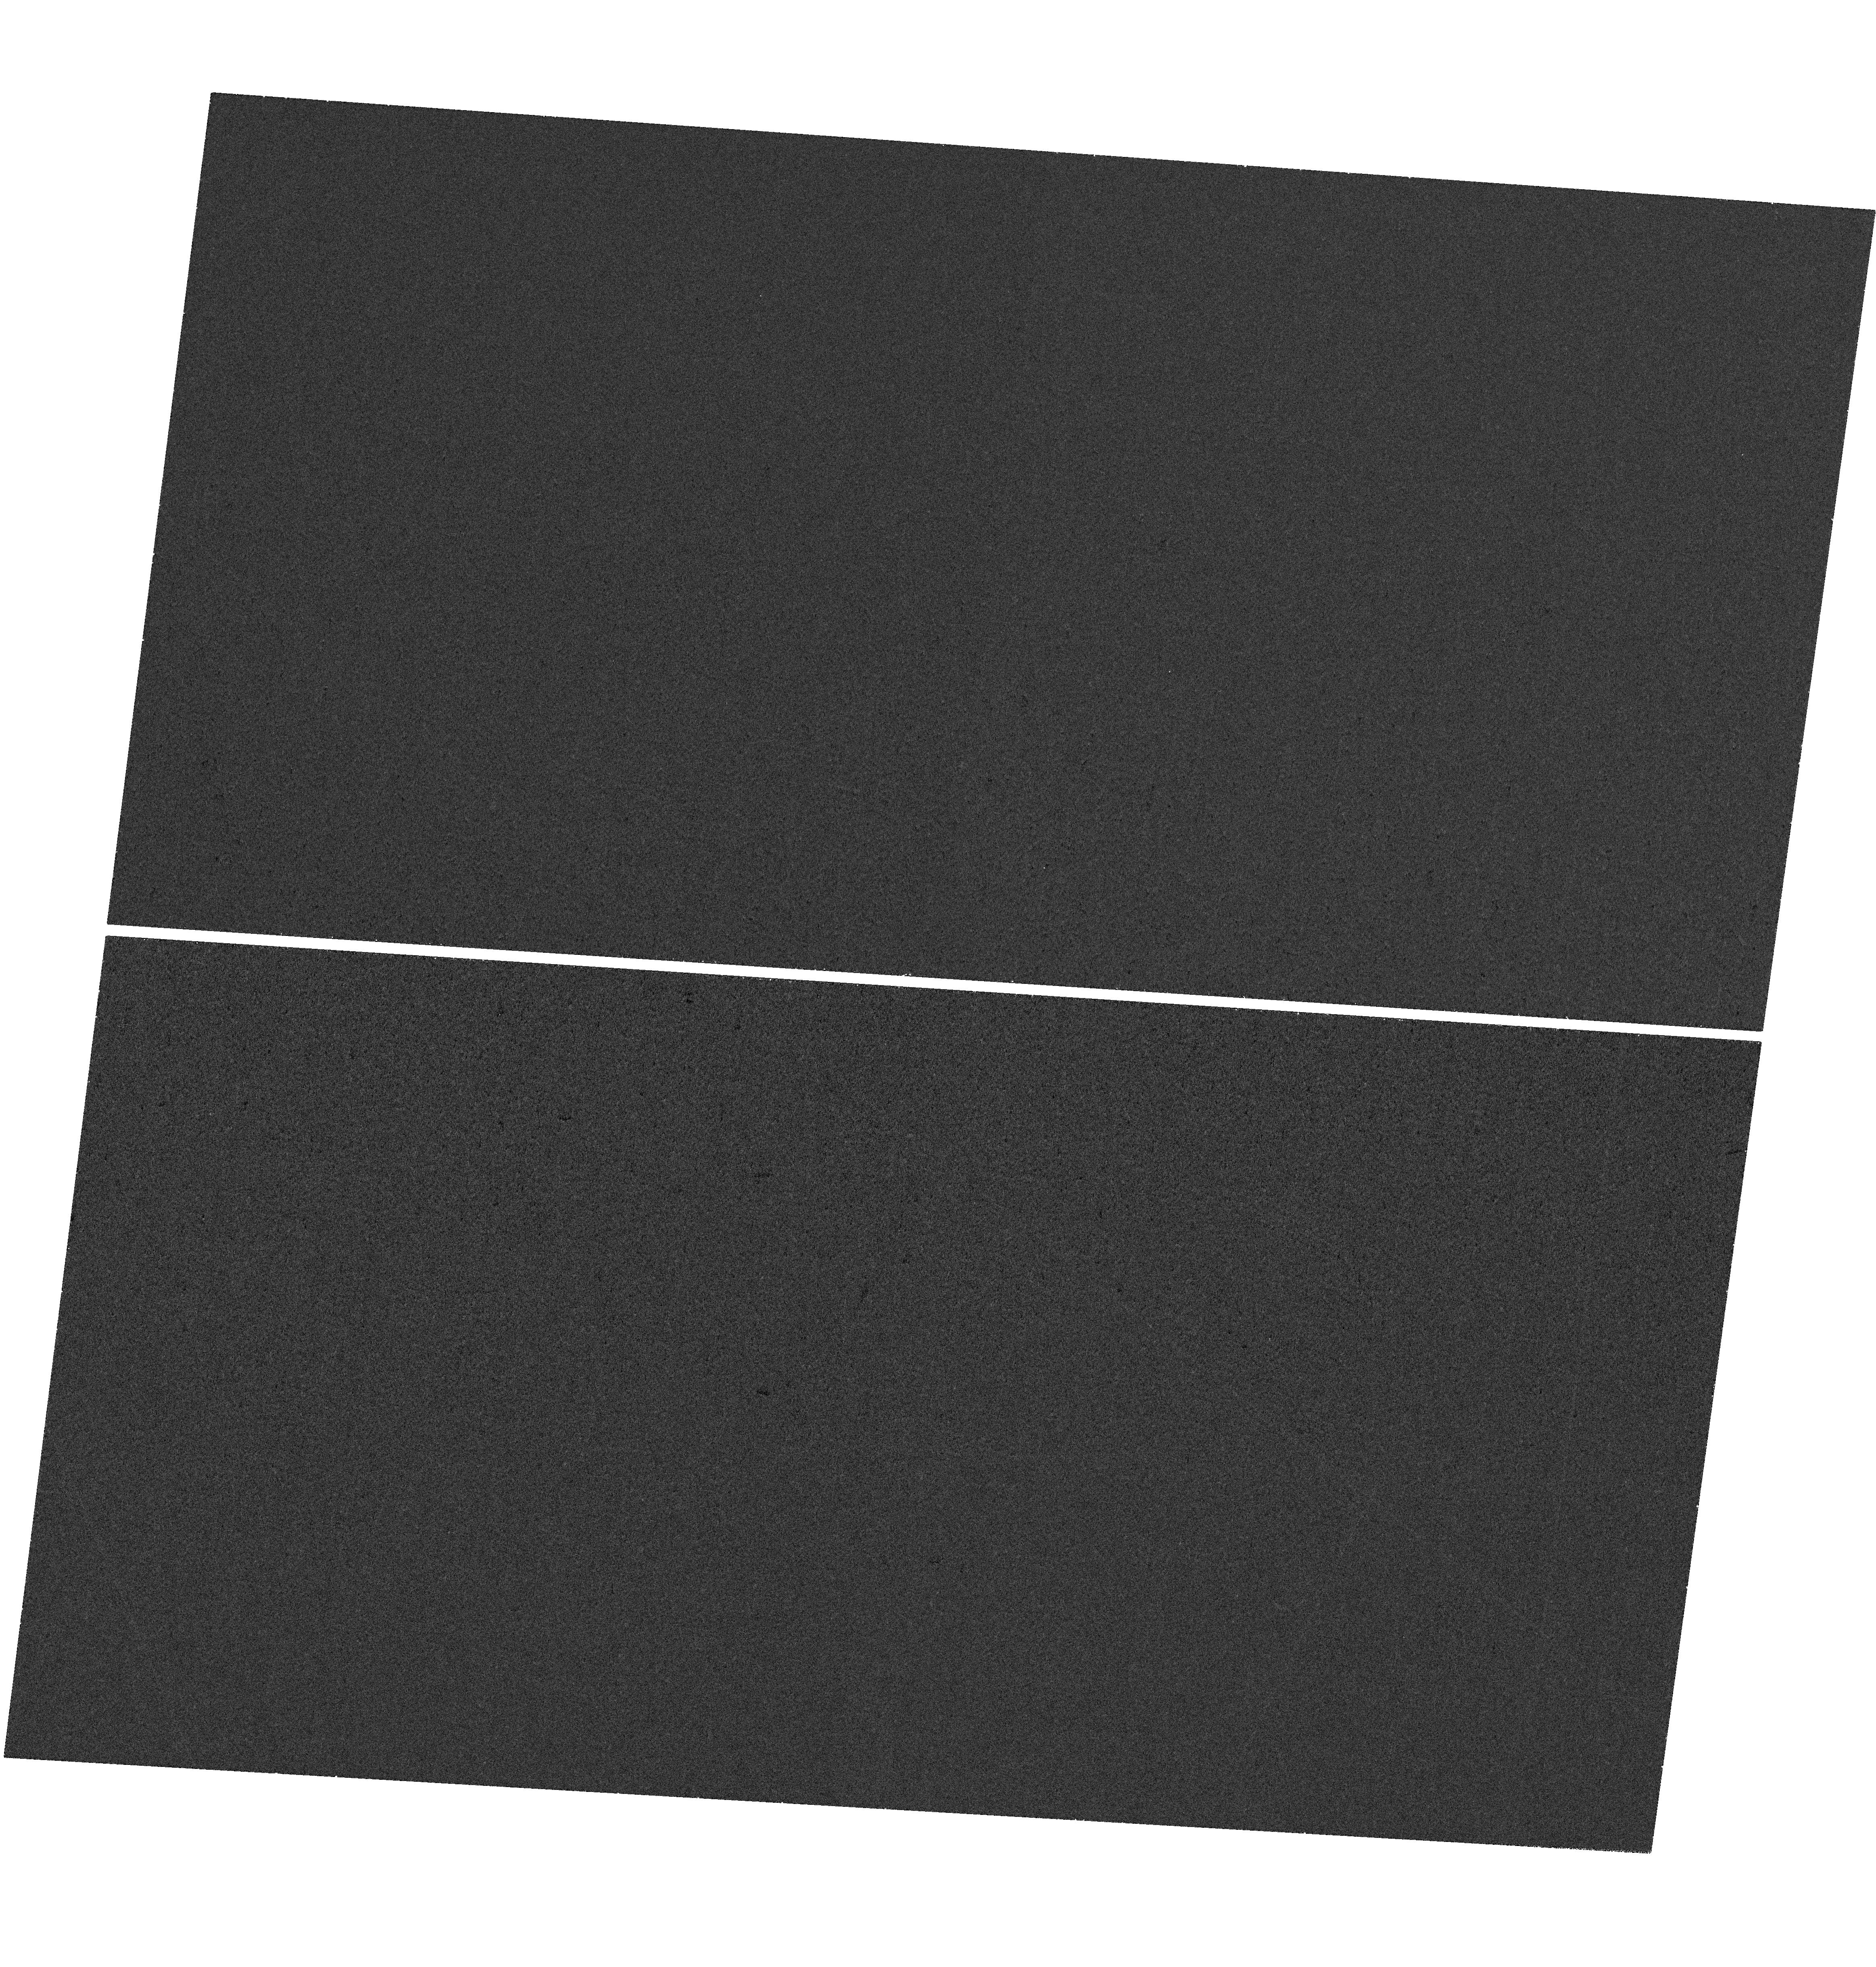
Target: RXJ1242-11. Instrument: WFC3/UVIS. Filter: F225W. Exposure: 36 min. Observation ID: hst_18081_02_wfc3_uvis_f225w_ifo002

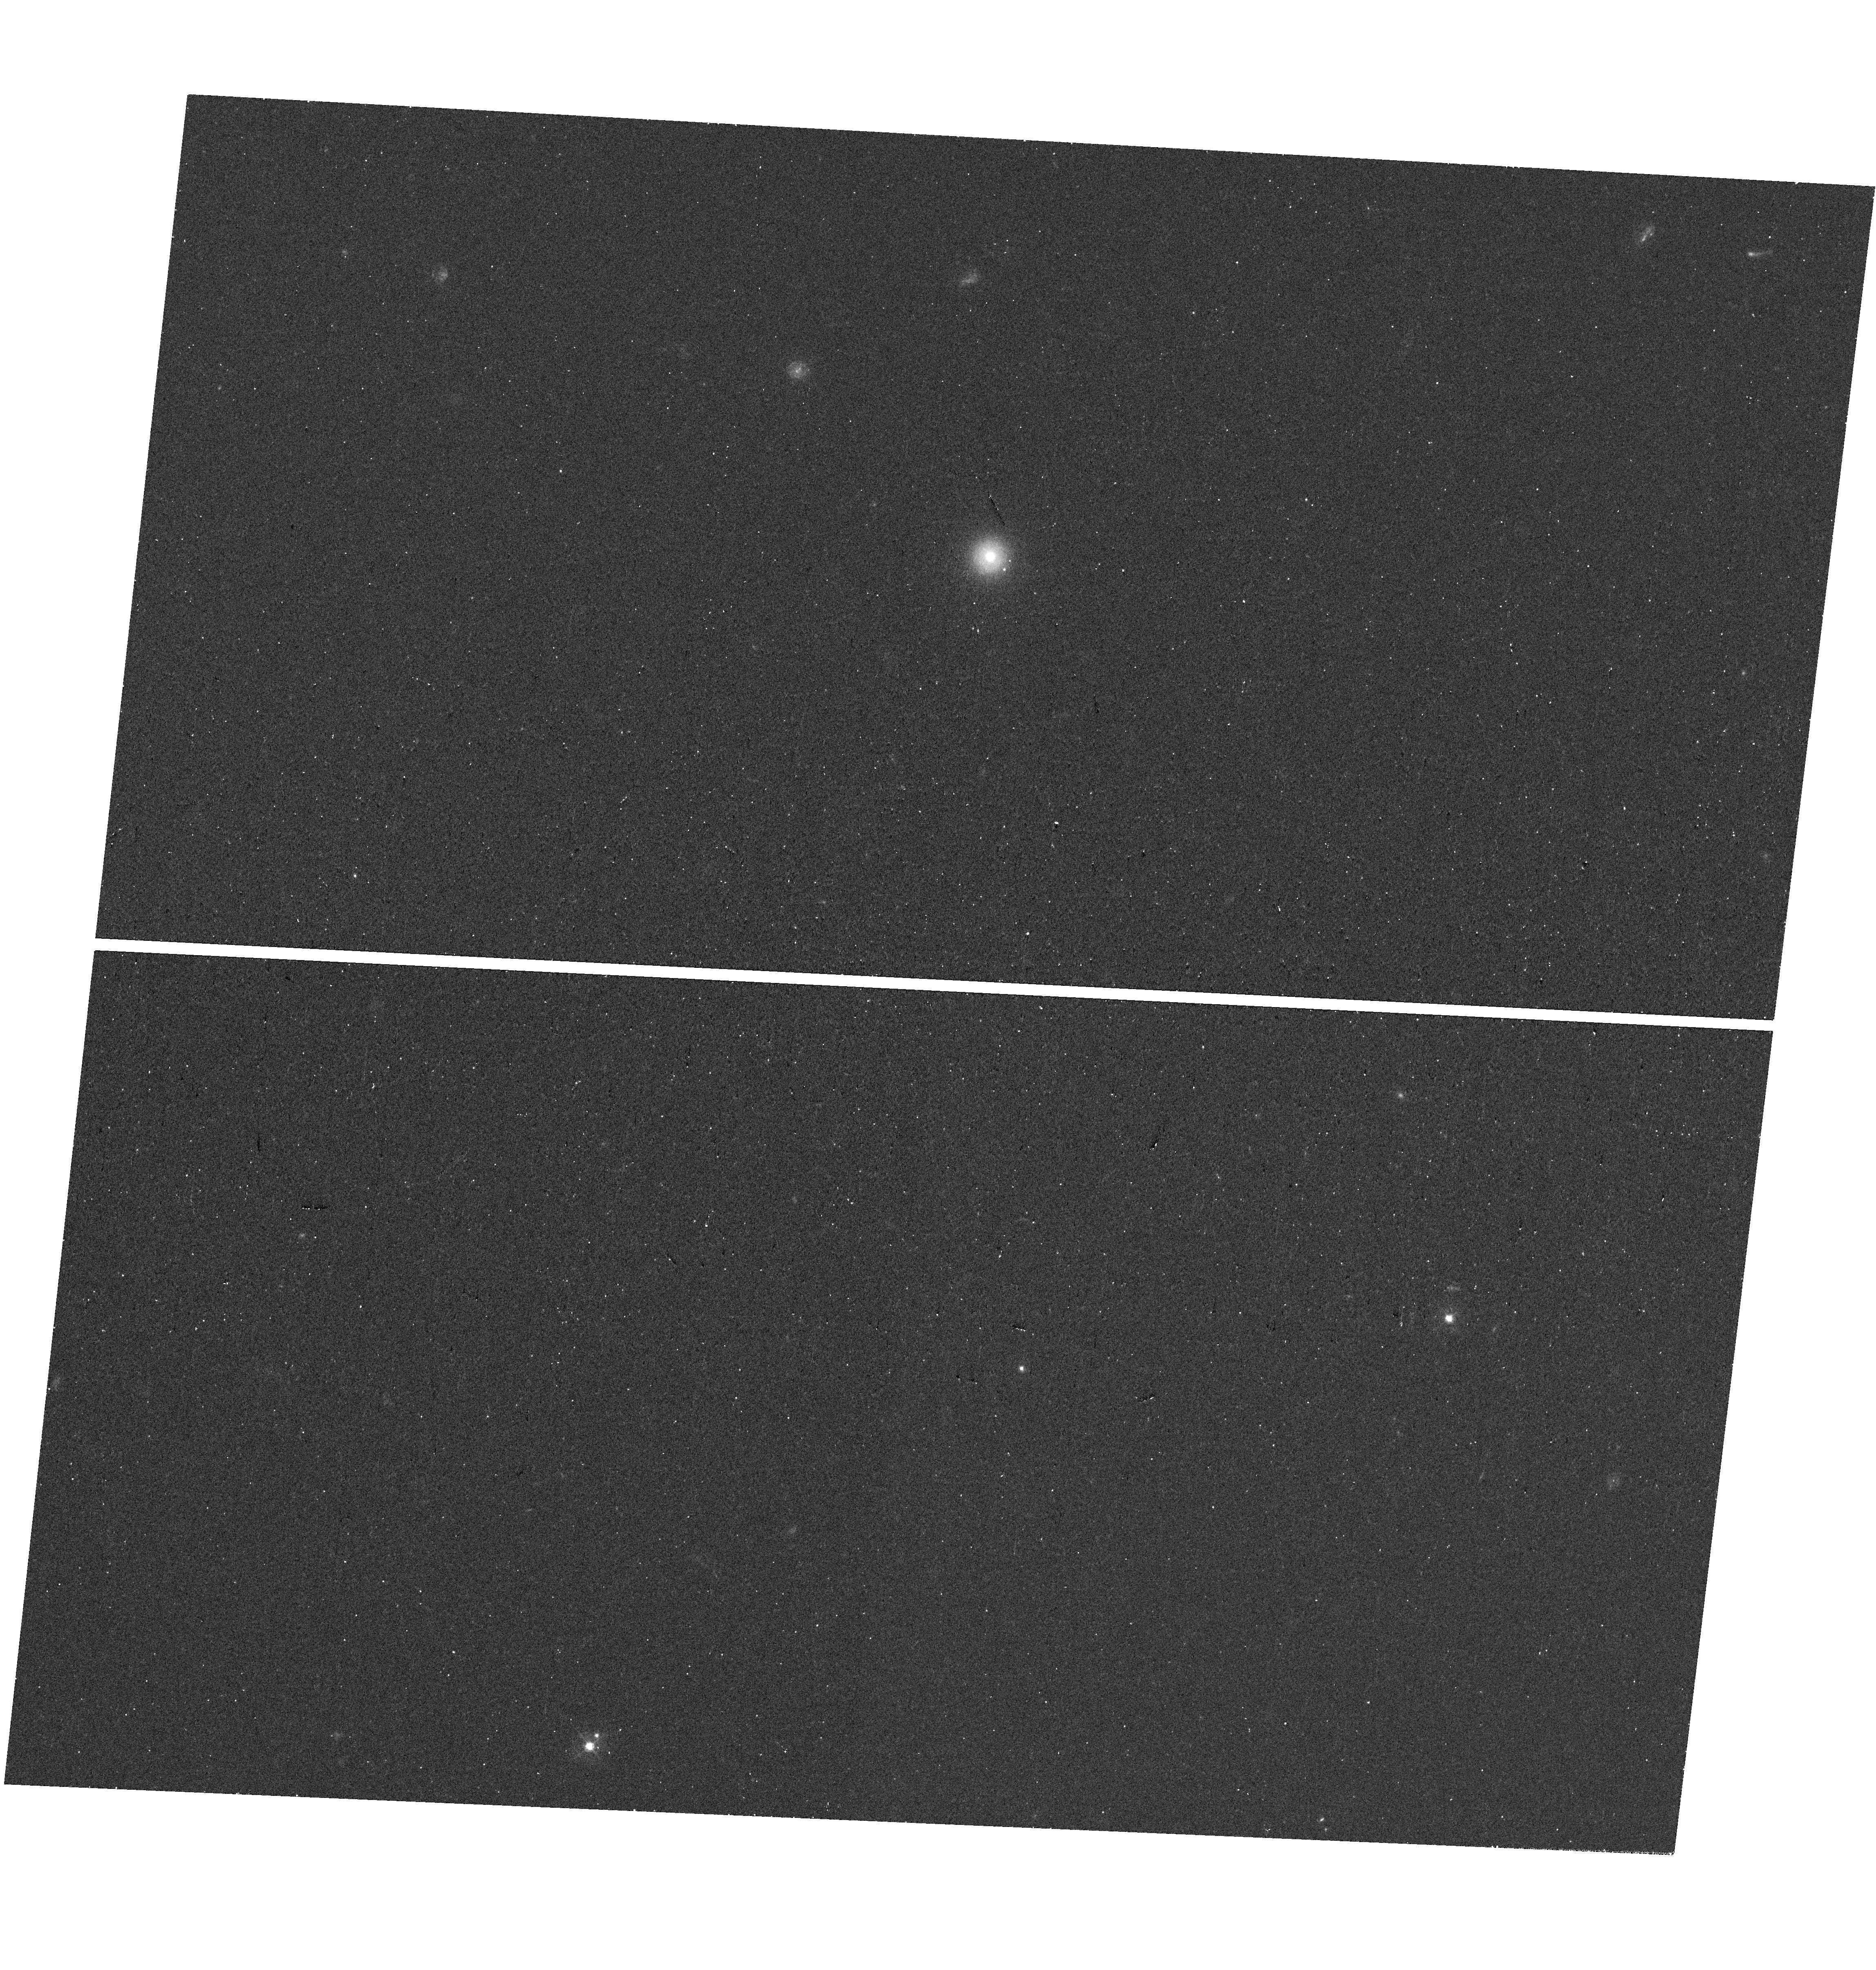
Target: RBS1032. Instrument: WFC3/UVIS. Filter: F438W. Exposure: 18 min. Observation ID: hst_18081_06_wfc3_uvis_f438w_ifo006

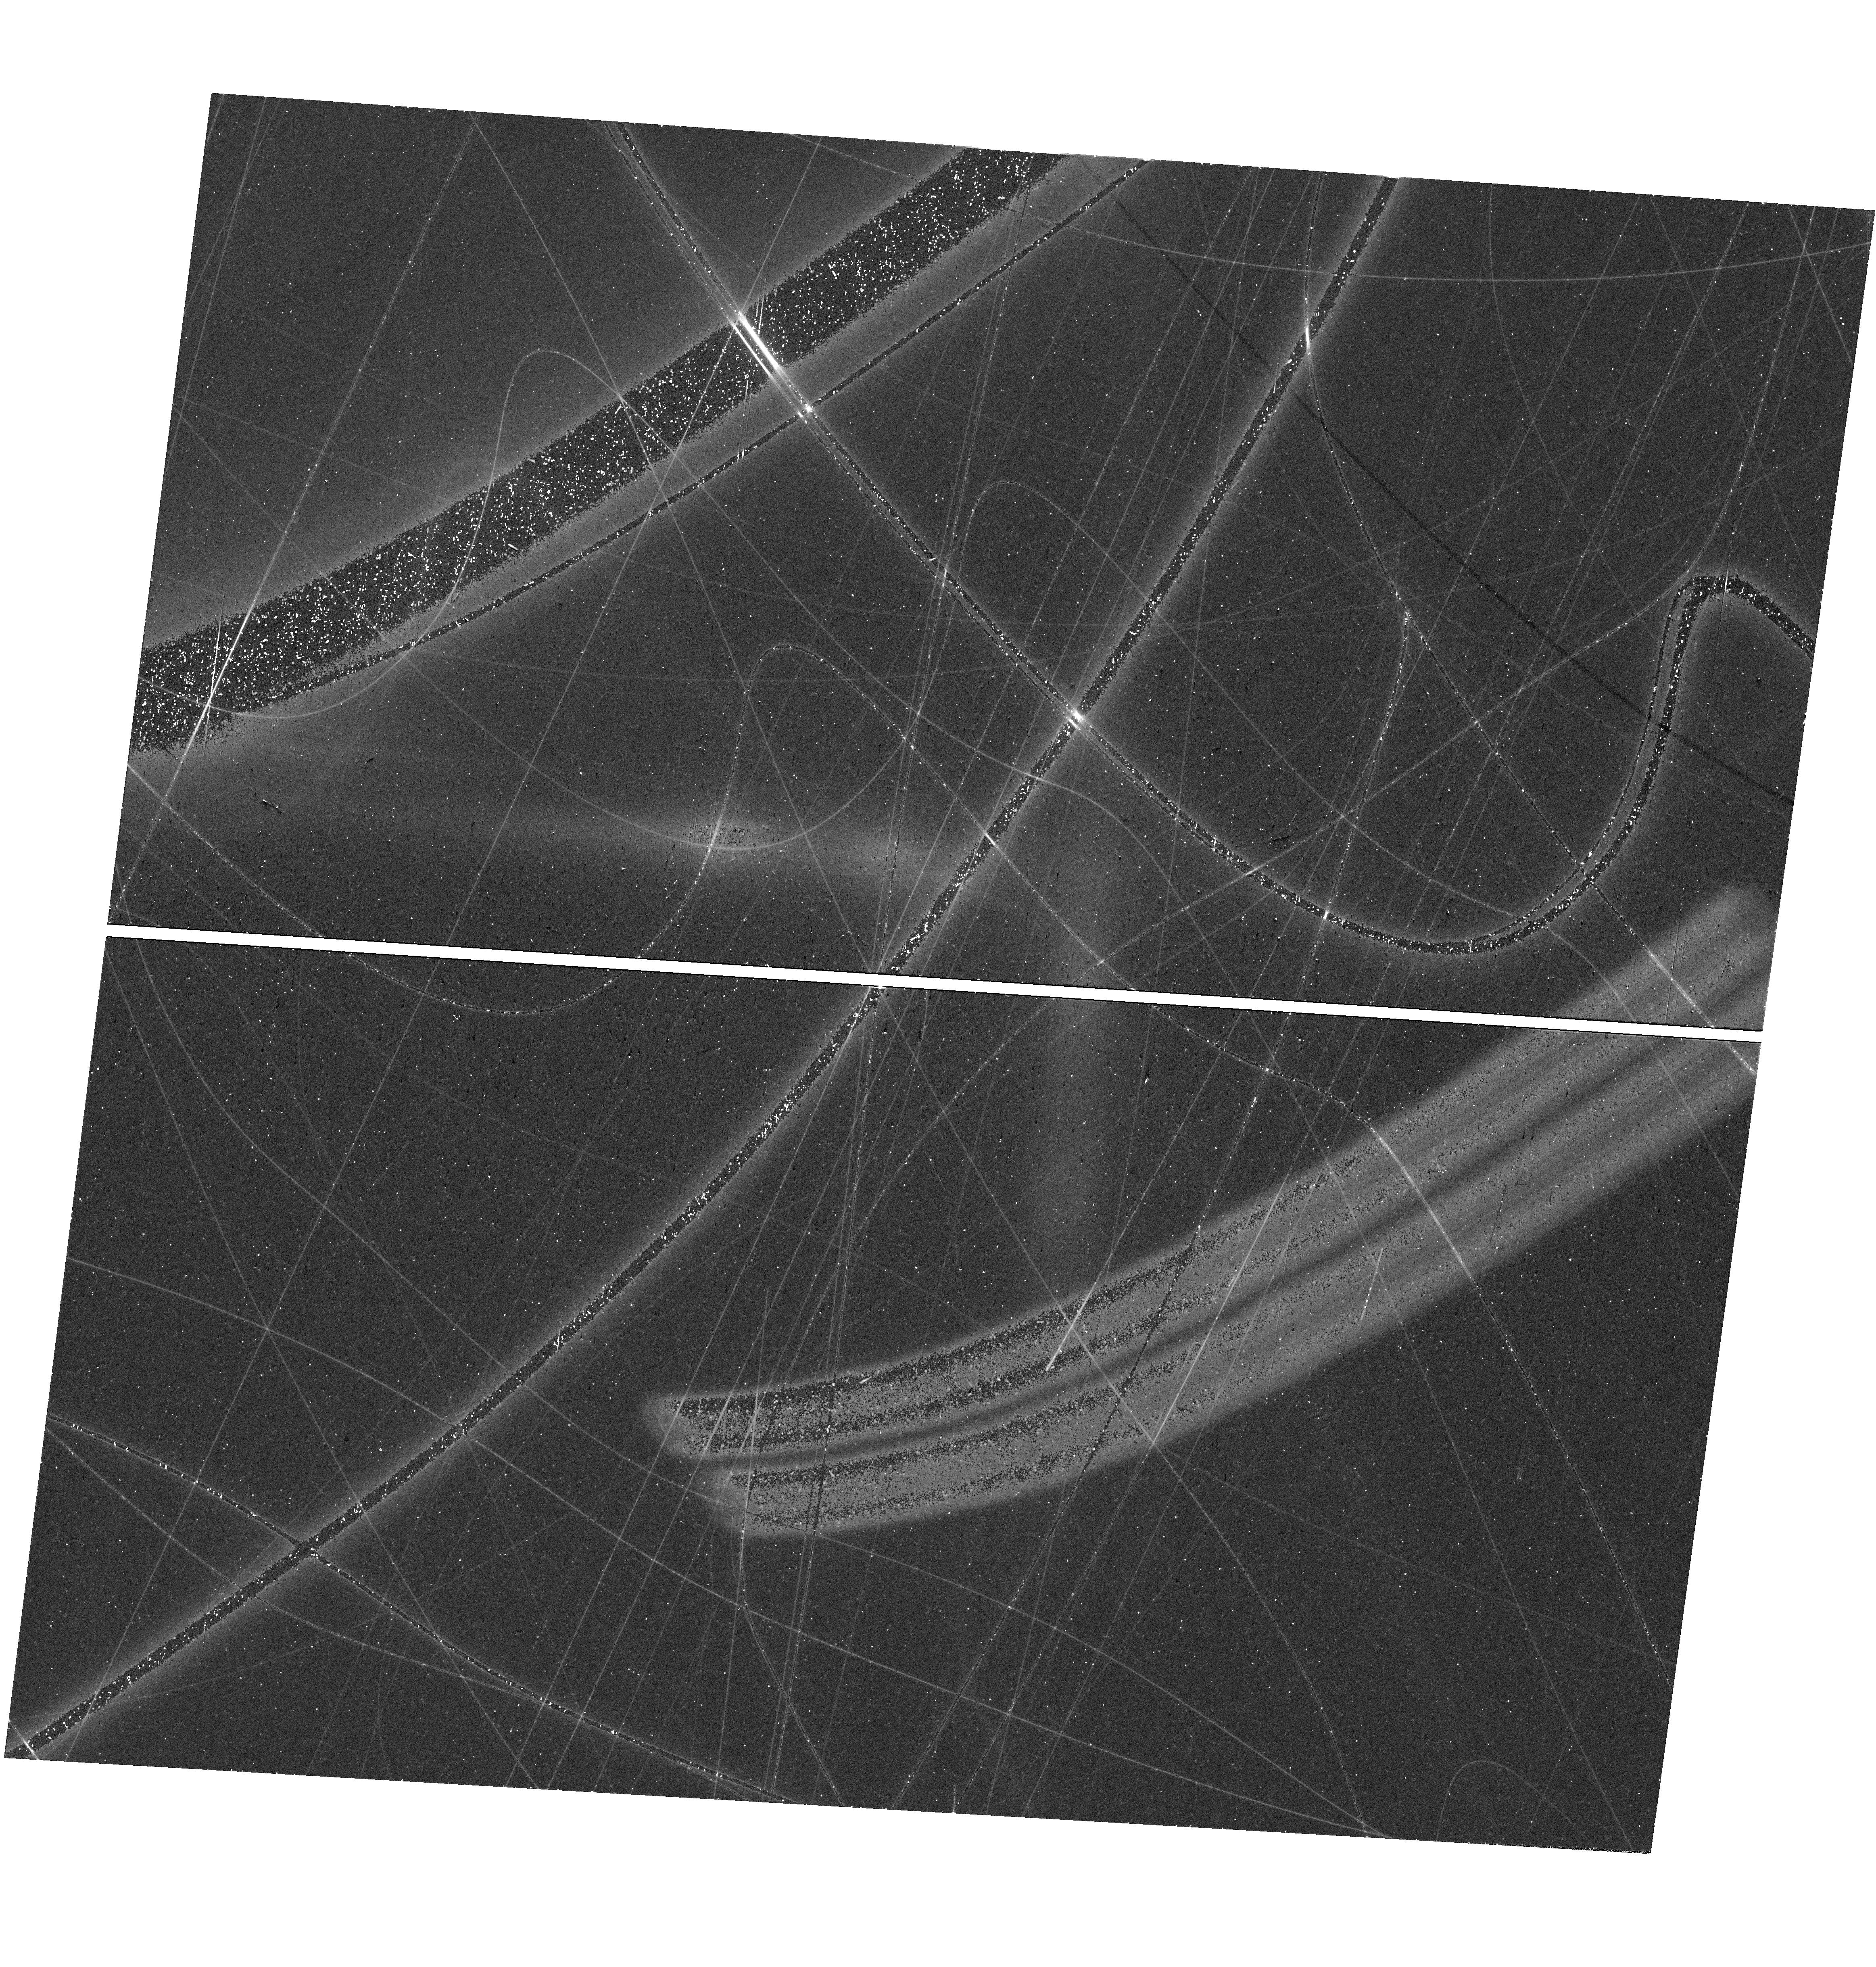
Target: RXJ1242-11. Instrument: WFC3/UVIS. Filter: F625W. Exposure: 18 min. Observation ID: hst_18081_02_wfc3_uvis_f625w_ifo002

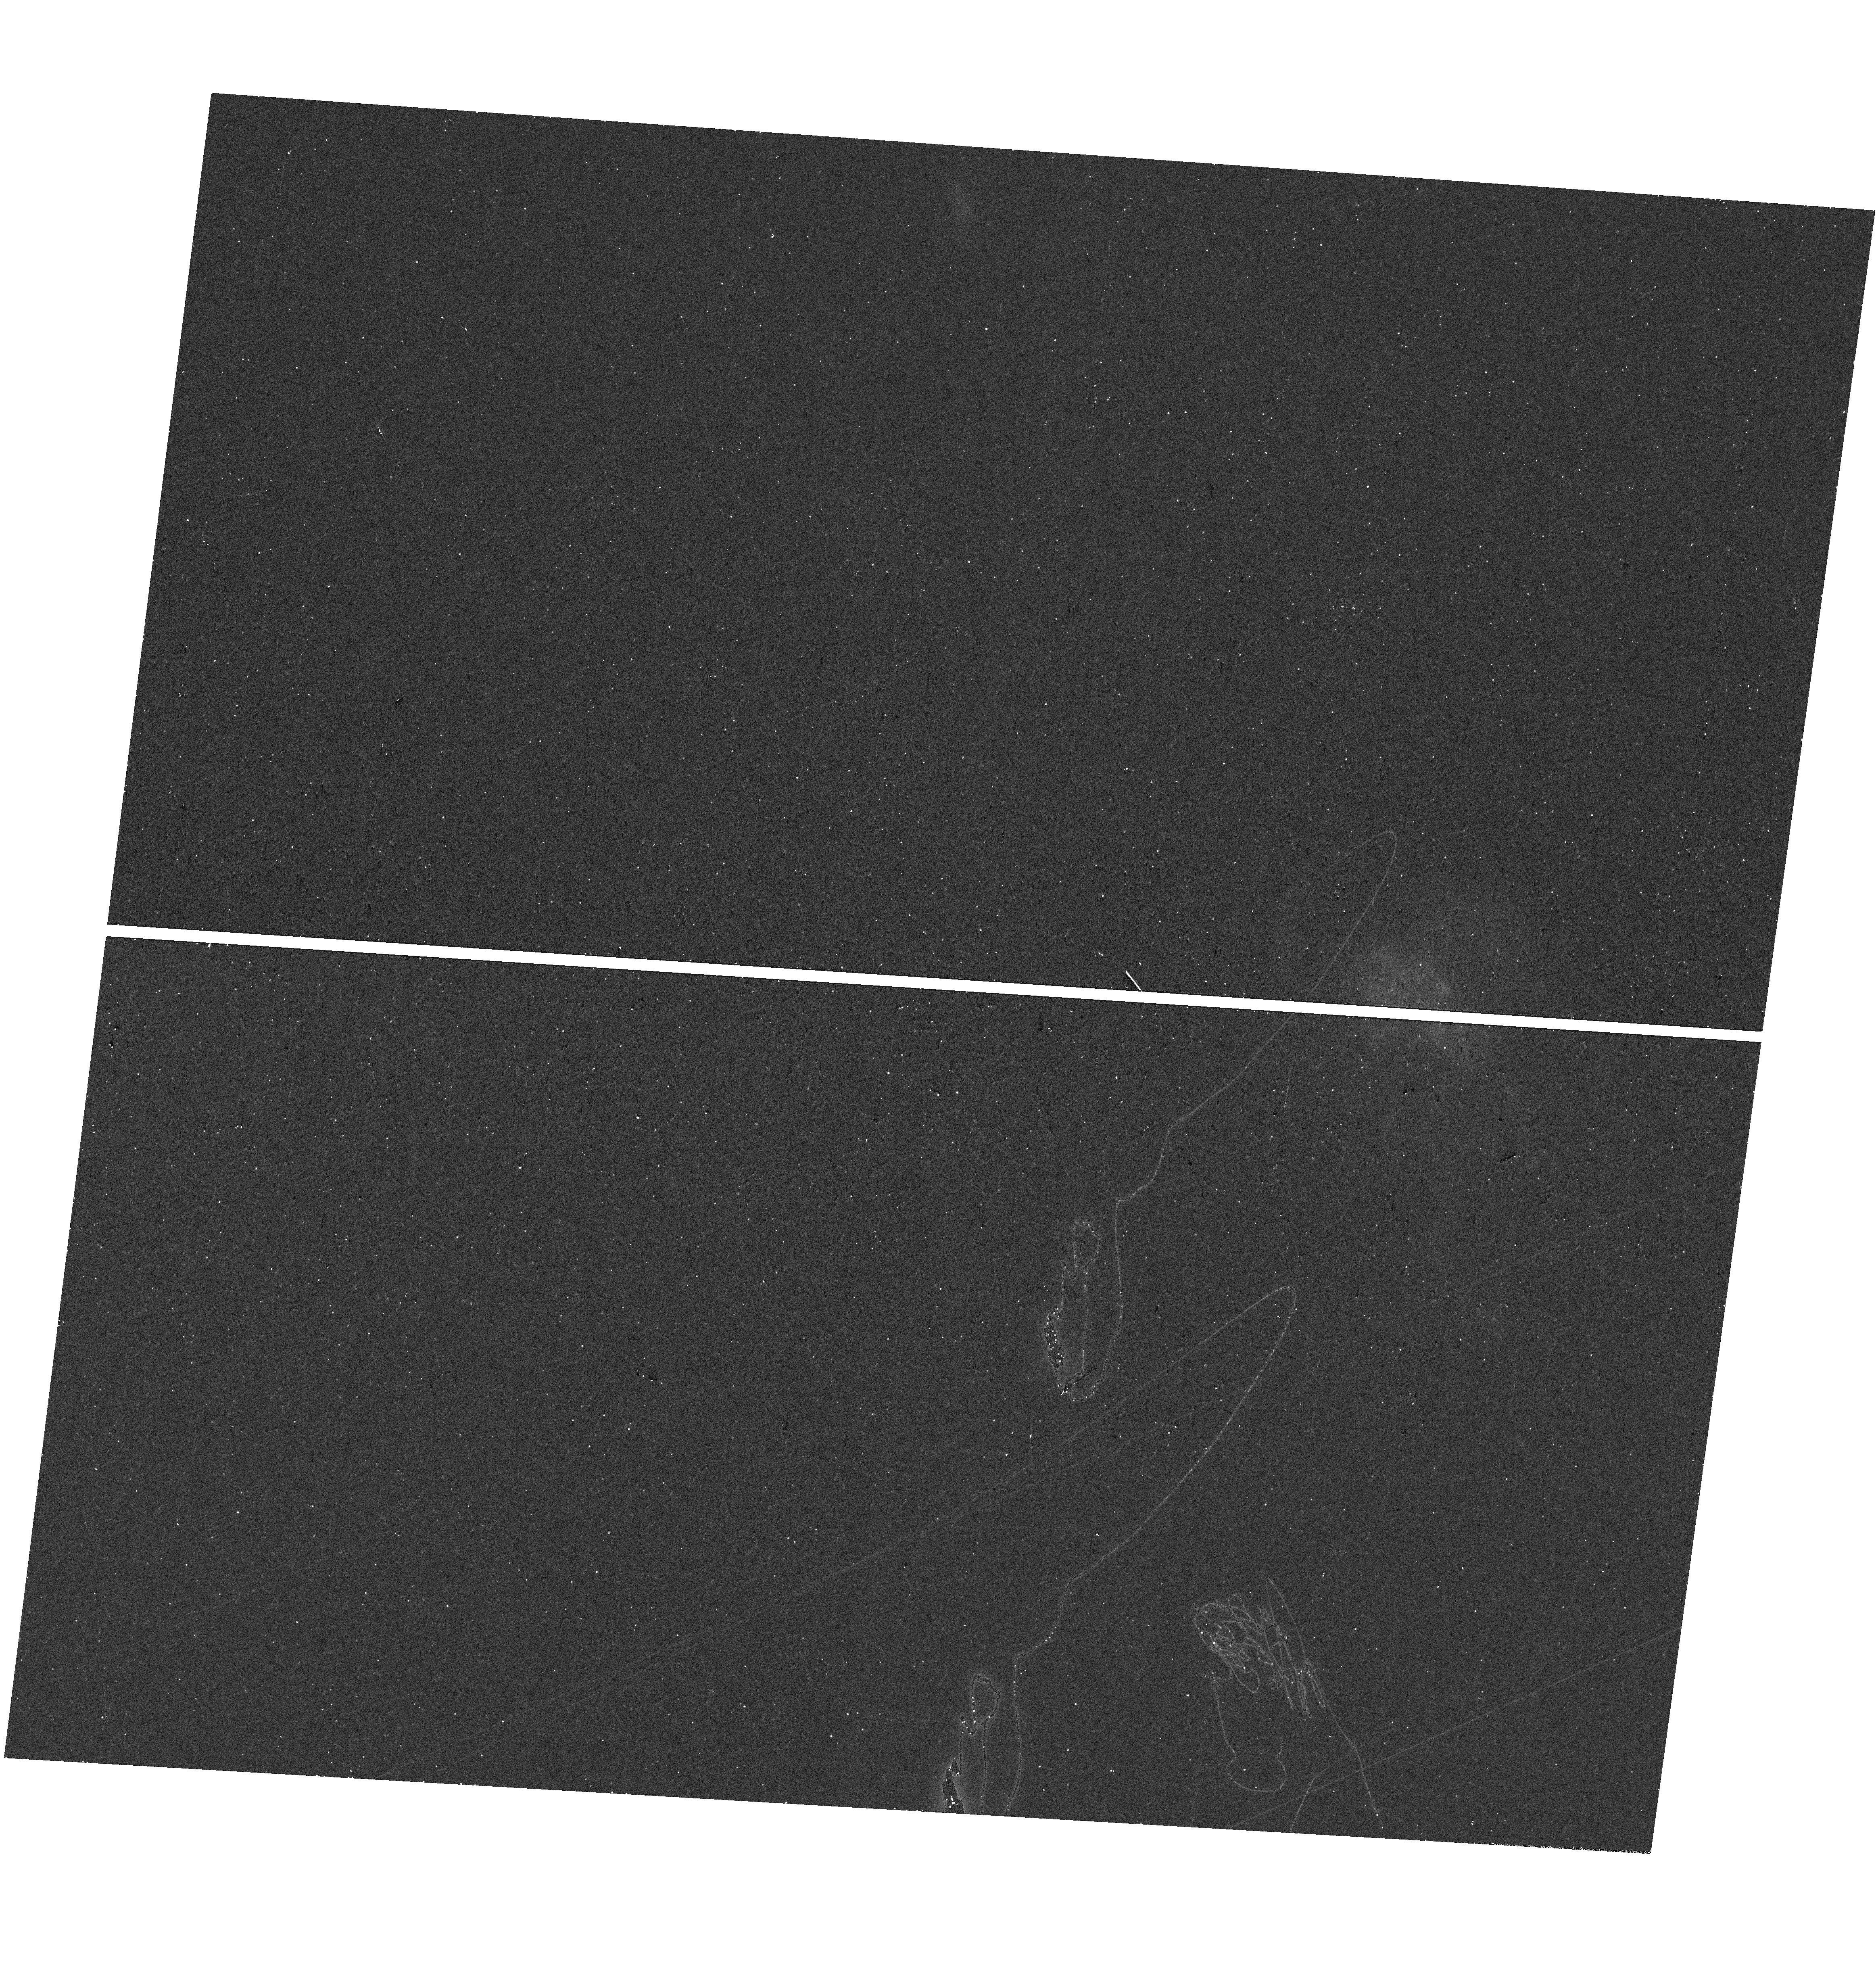
Target: RXJ1242-11. Instrument: WFC3/UVIS. Filter: F438W. Exposure: 18 min. Observation ID: hst_18081_02_wfc3_uvis_f438w_ifo002

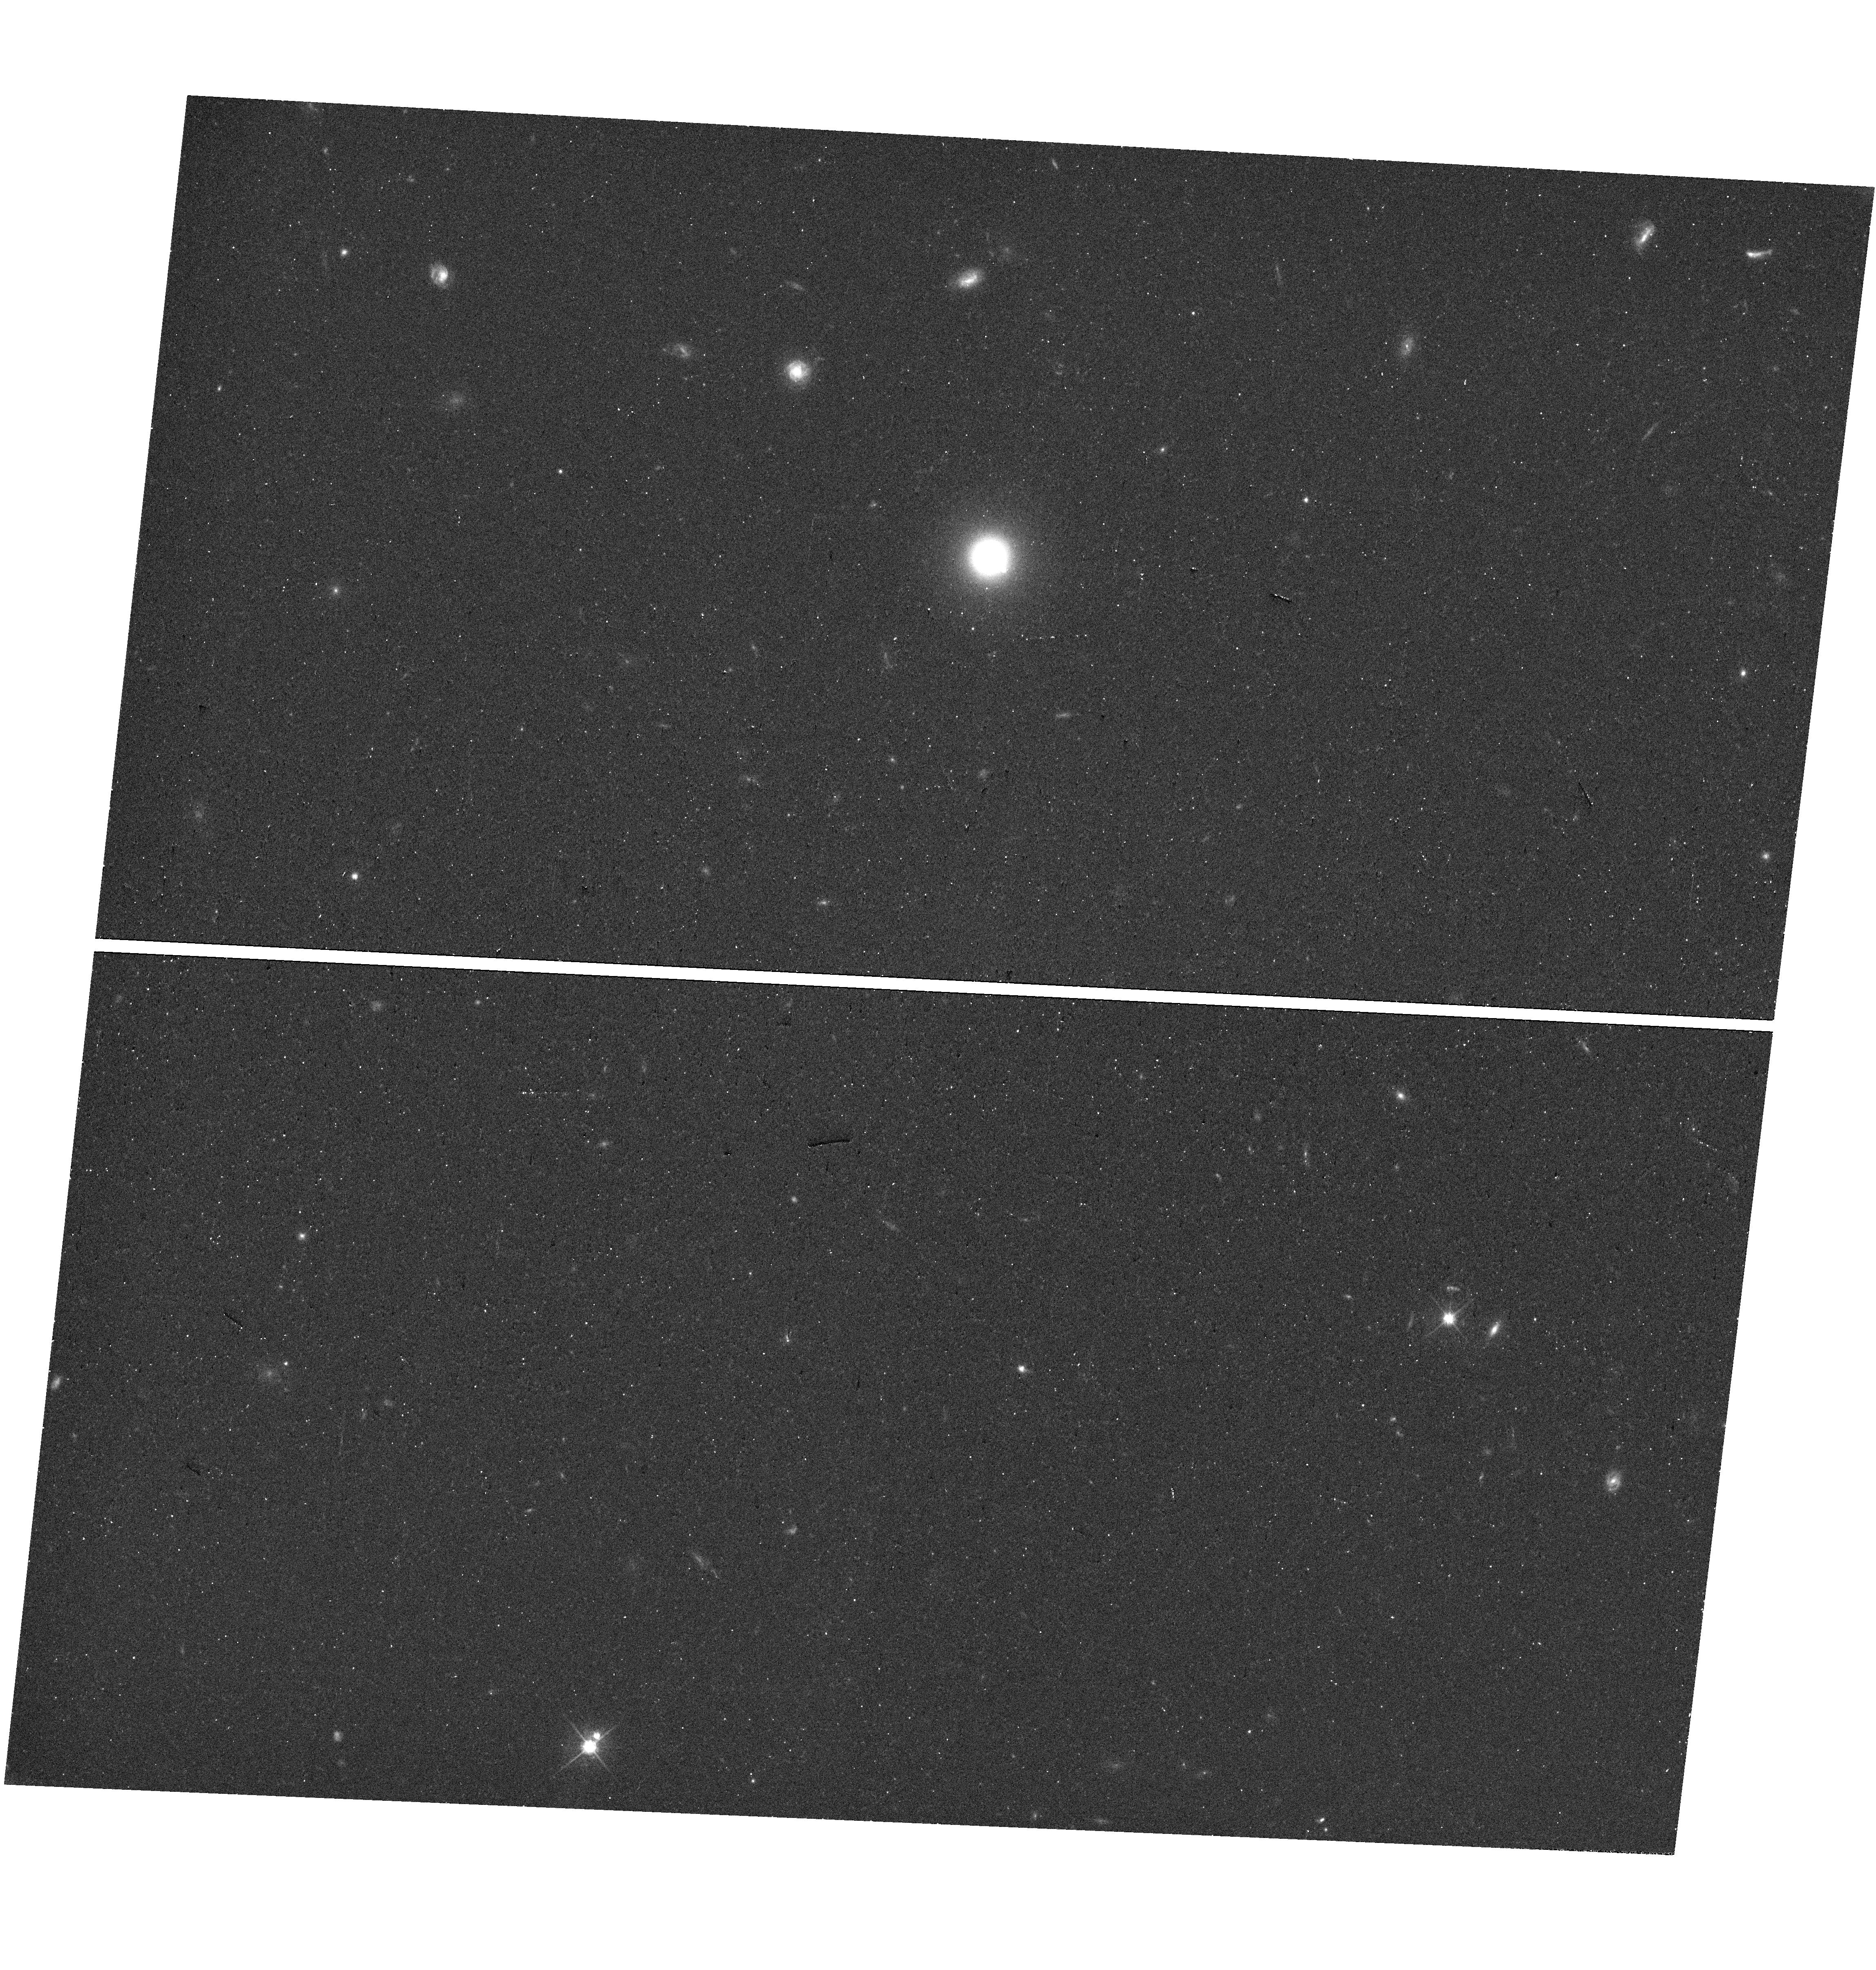
Target: RBS1032. Instrument: WFC3/UVIS. Filter: F625W. Exposure: 18 min. Observation ID: hst_18081_06_wfc3_uvis_f625w_ifo006

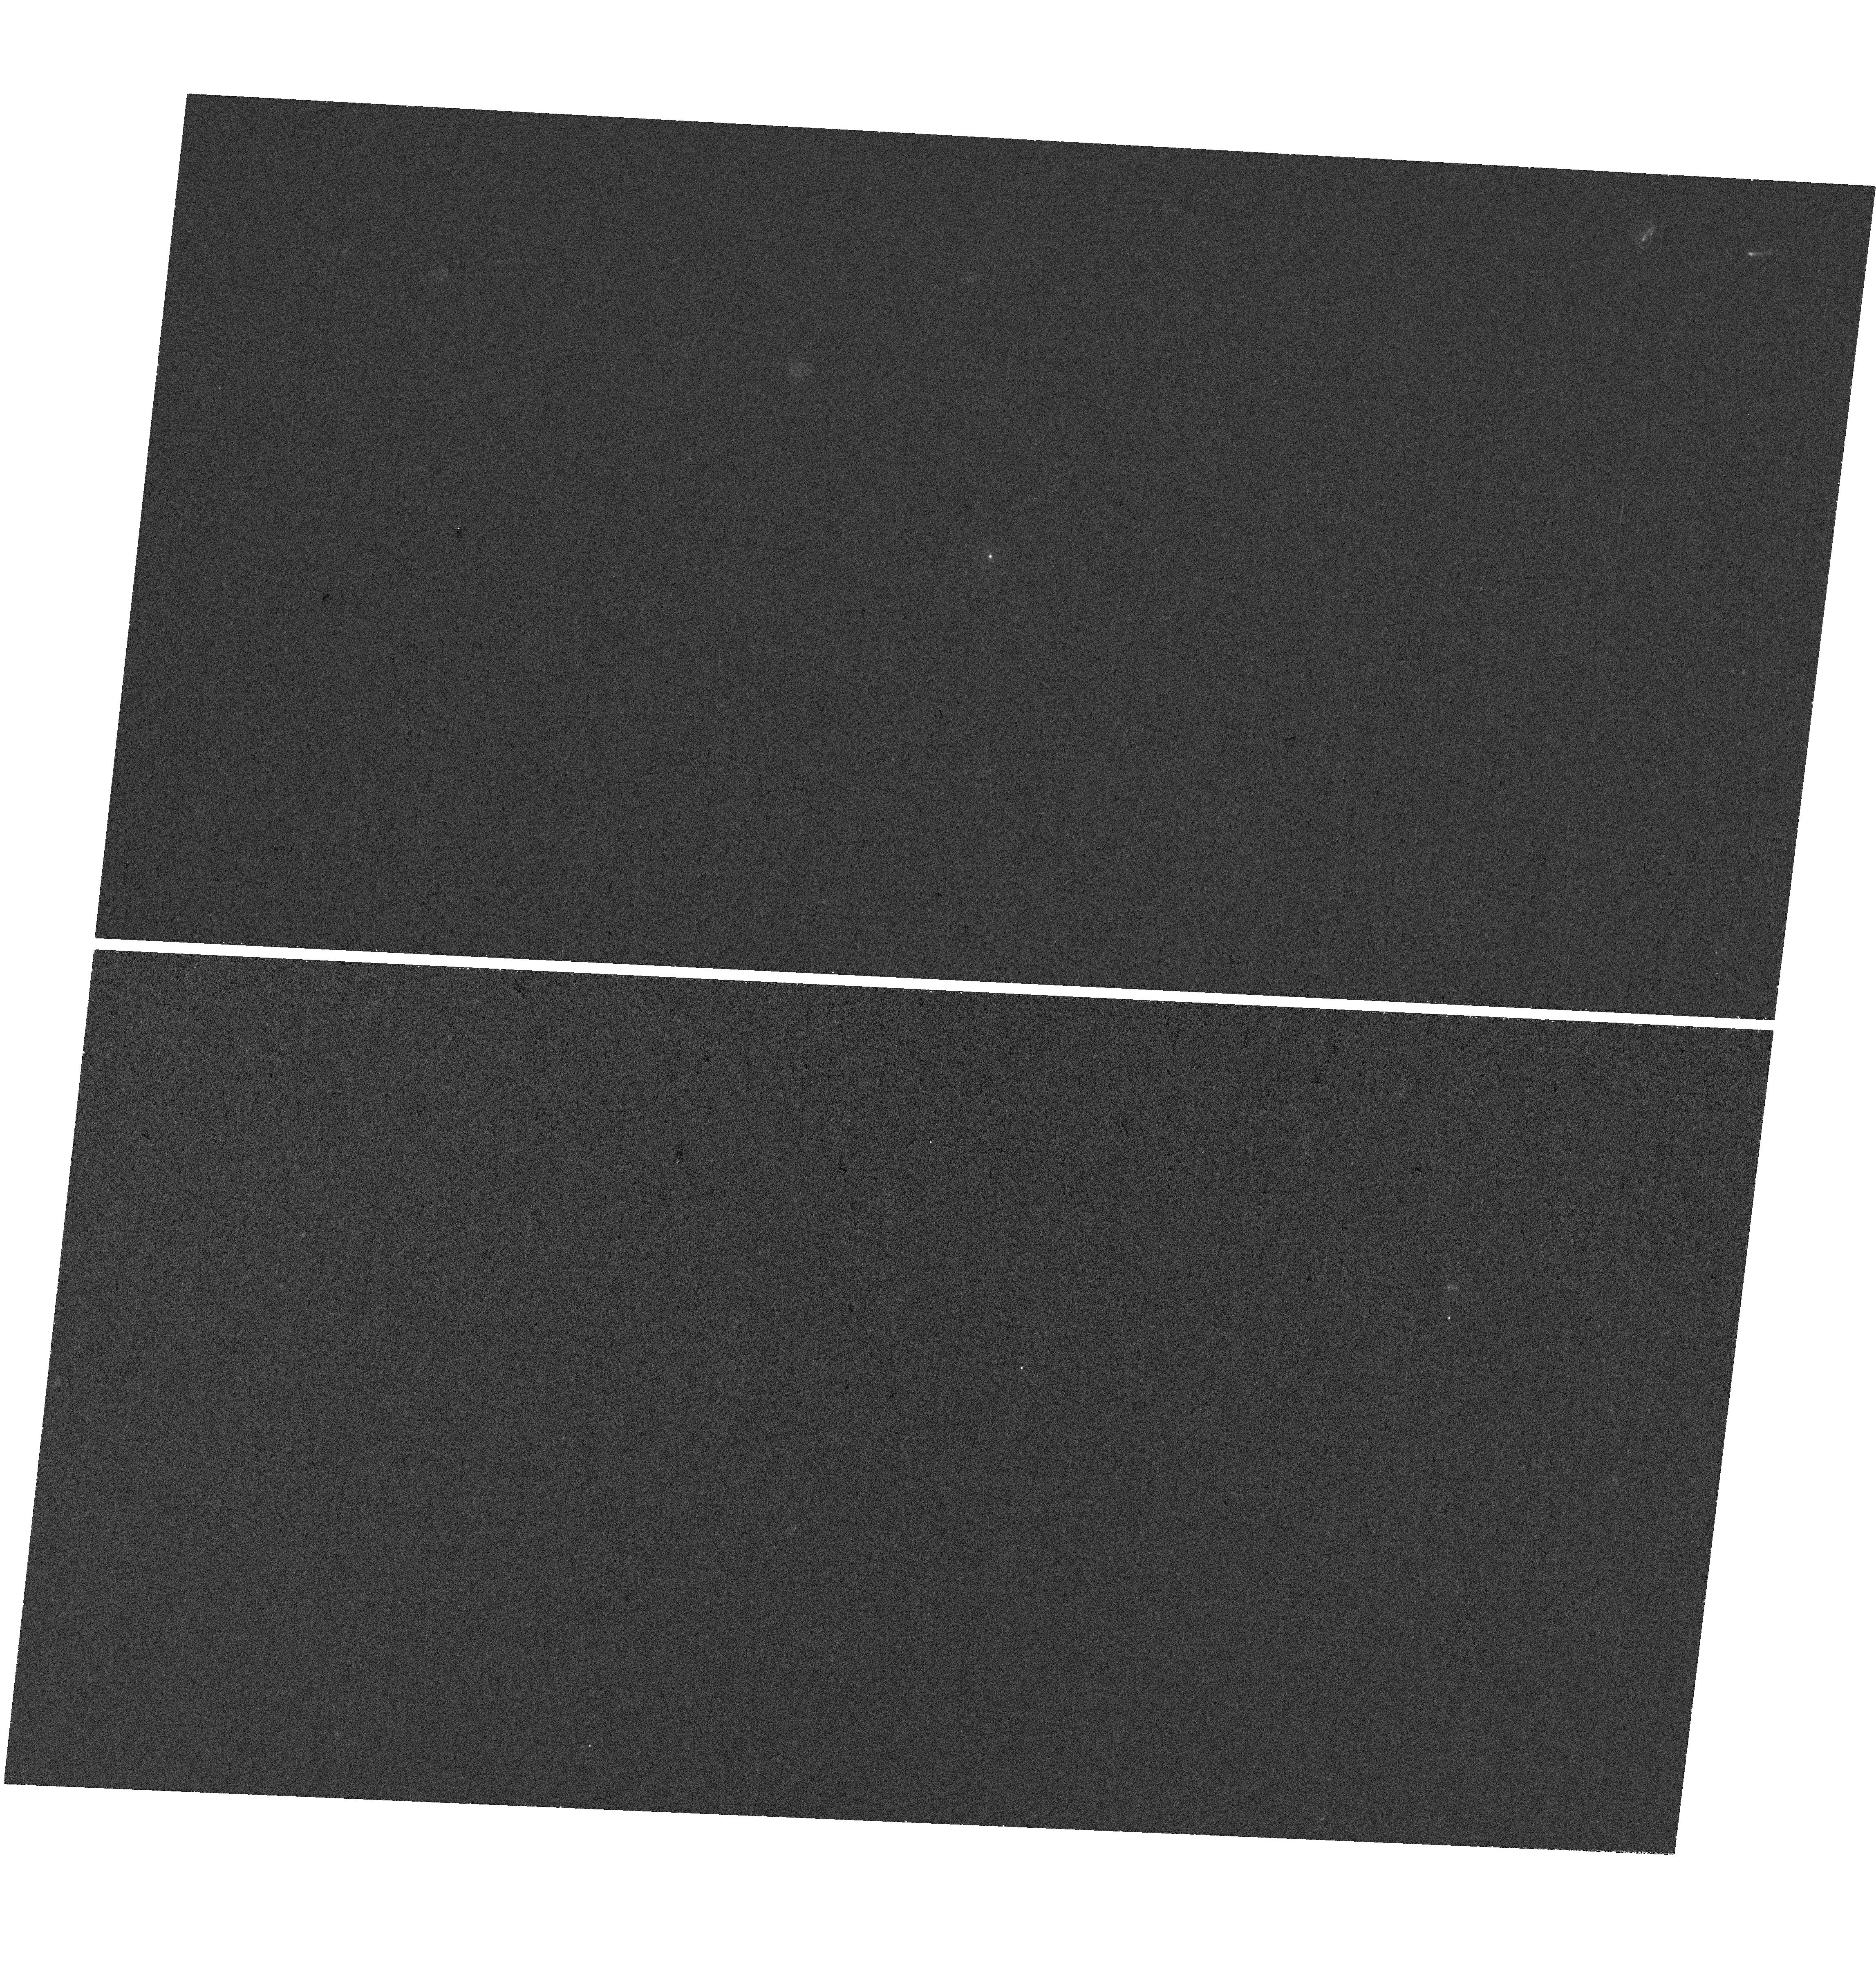
Target: RBS1032. Instrument: WFC3/UVIS. Filter: F225W. Exposure: 37 min. Observation ID: hst_18081_06_wfc3_uvis_f225w_ifo006

Using 35 year old tidal disruption events to test the fundamentals of accretion disk theory (PI: Mummery, Andy)

Tidal Disruption Events (TDEs) occur when stars pass too close to supermassive black holes and are torn apart by tidal forces and subsequently accreted. The oldest known TDE candidates are six sources discovered by the ROSAT X-ray satellite in the 1990's, which showed soft X-ray flares which decayed to unobservable X-ray flux levels over $\sim 5-10$ years. In the following 20 years our theoretical and observational understanding of TDEs has strengthened, and a substantial breakthrough has occurred: while significant uncertainties remain in the origin of the UV/optical light emitted during the initial flare, late-time optical/UV emission is known to originate from accretion disks in these events, and to last for at least $\gtrsim 2000$ days. This means, despite their X-ray emission having faded decades ago, all six ROSAT TDEs should be bright and detectable in the UV today, over 30 years after disruption. The detection with HST of bright UV emission from these six events would allow six black hole mass measurements to be performed, but the detection or non-detection of each of these systems will teach the disk theory community a great deal about black hole accretion disk stability at low luminosities, something which is observationally inaccessible to any other known massive black hole disk systems.